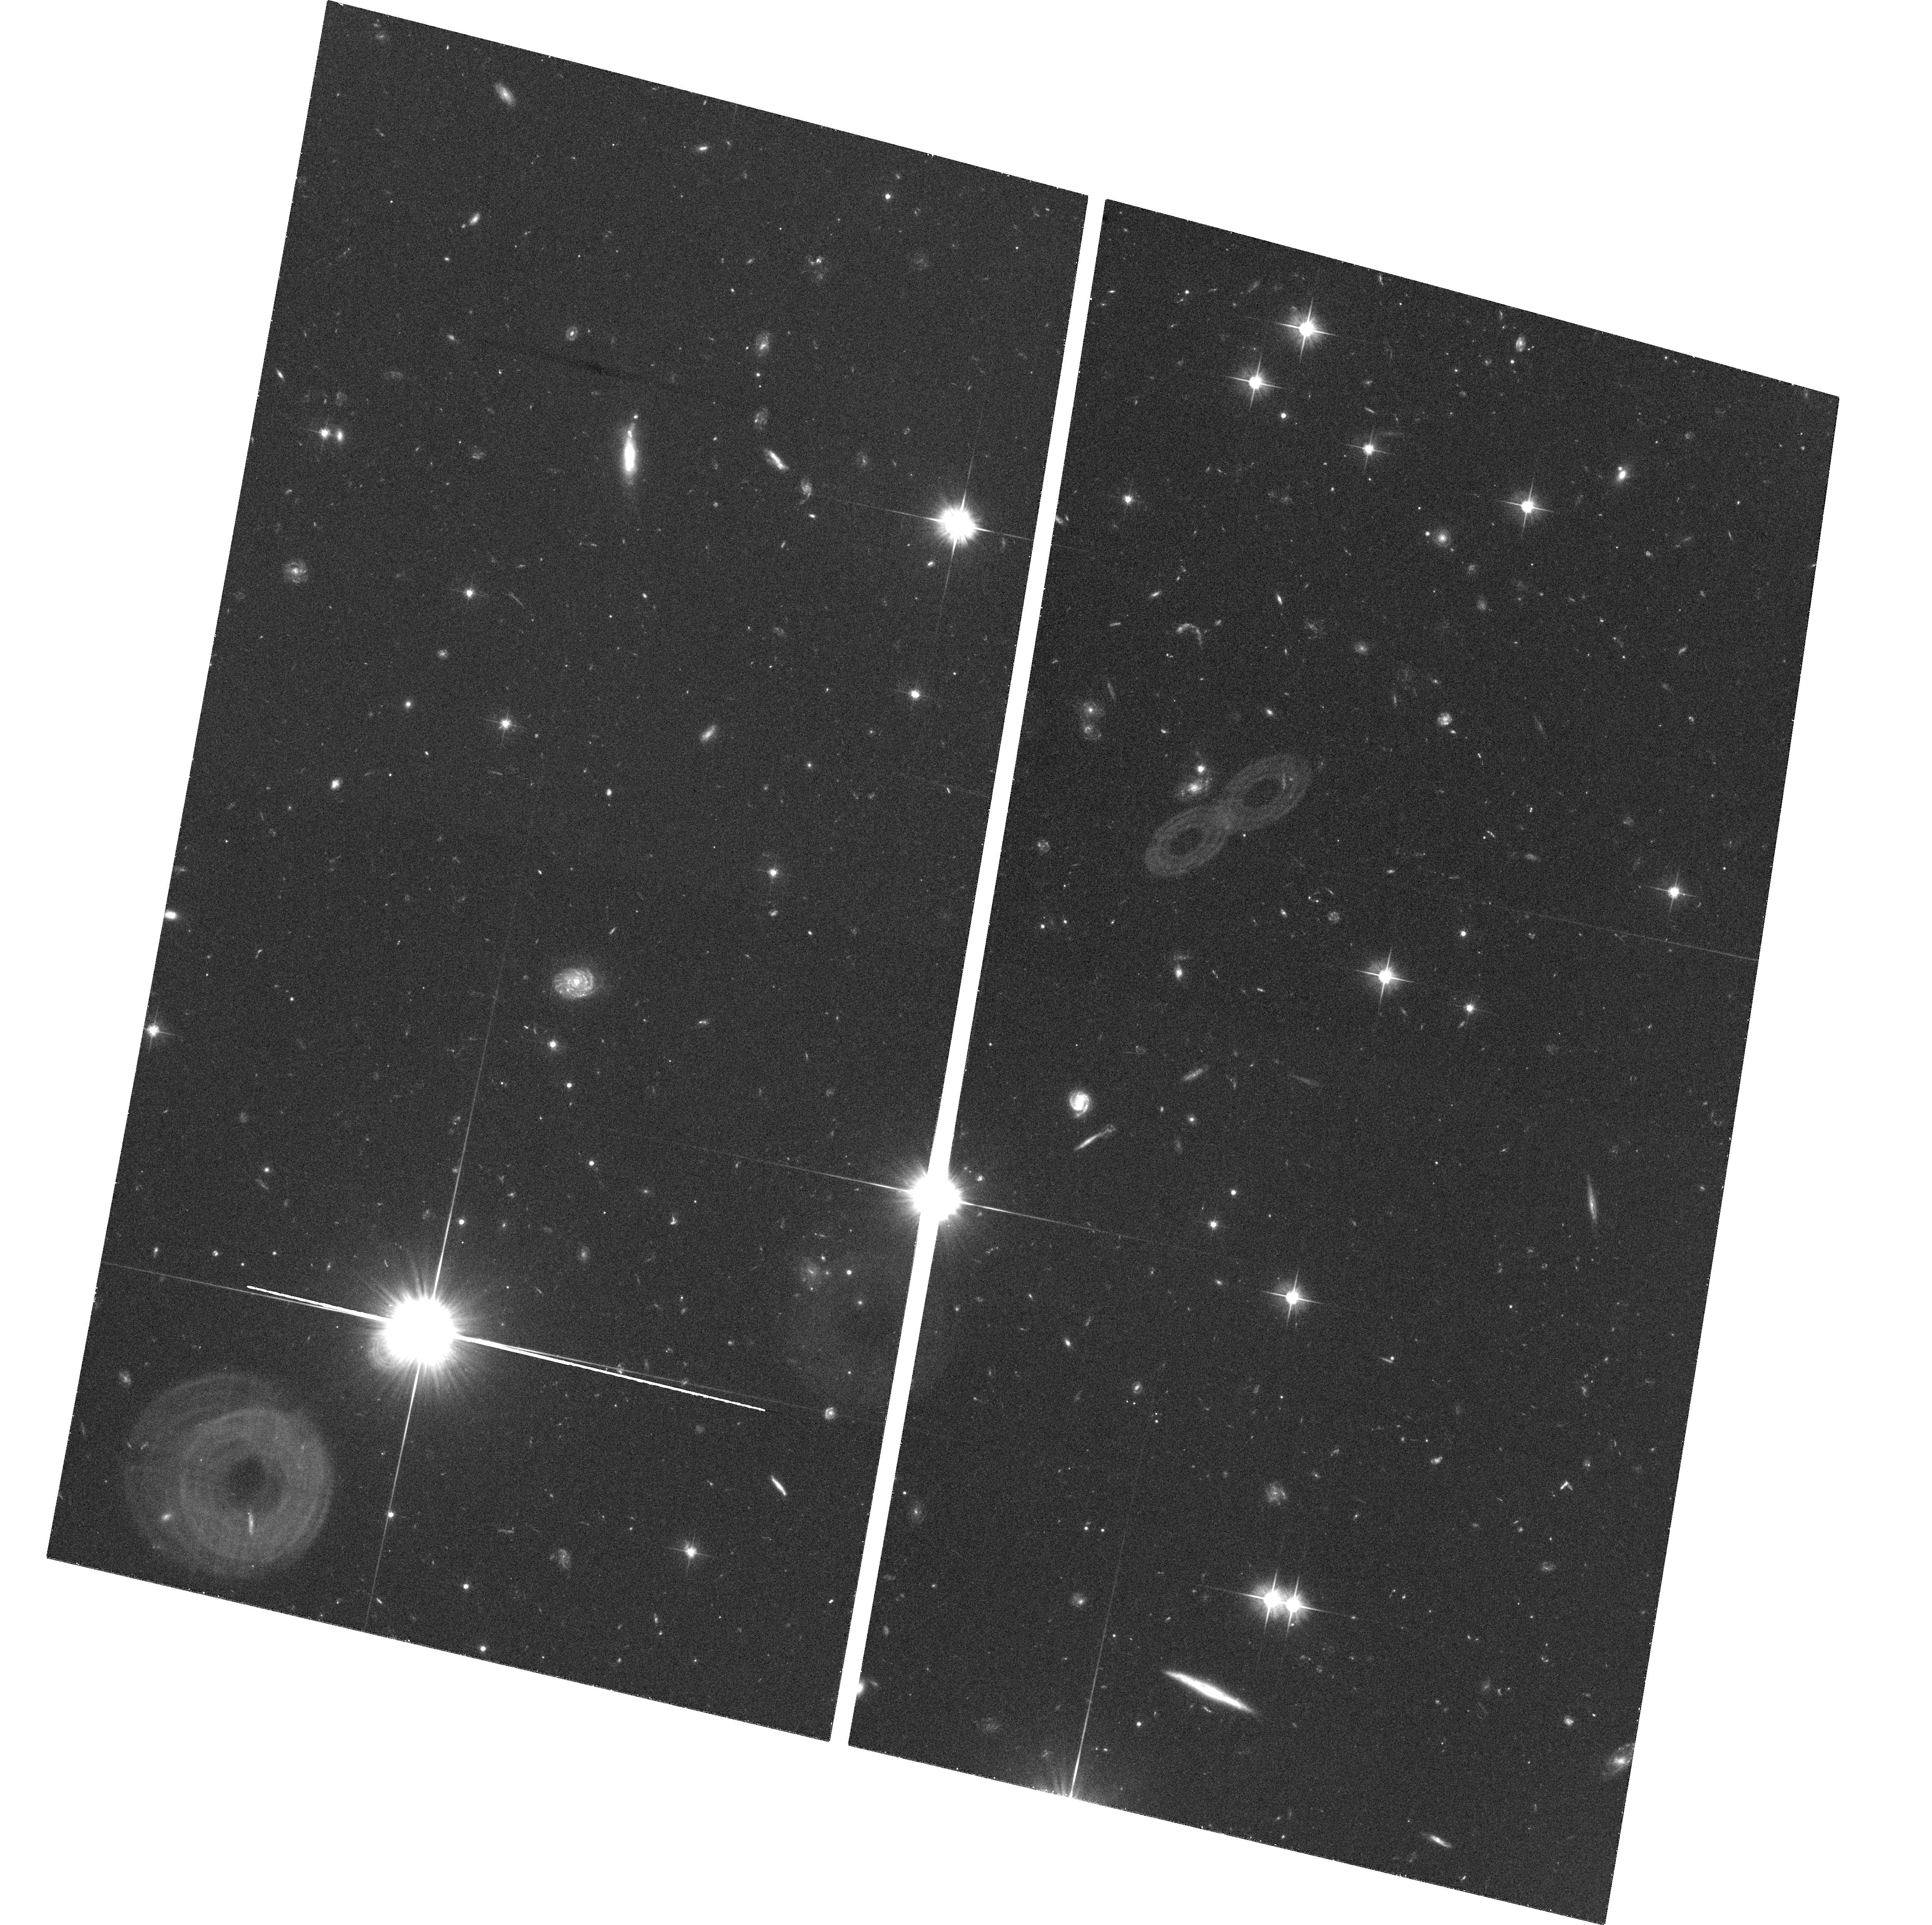
Target: PKS0458-02. Instrument: ACS/WFC. Filter: F606W. Exposure: 36 min. Observation ID: hst_10207_01_acs_wfc_f606w_j91z01

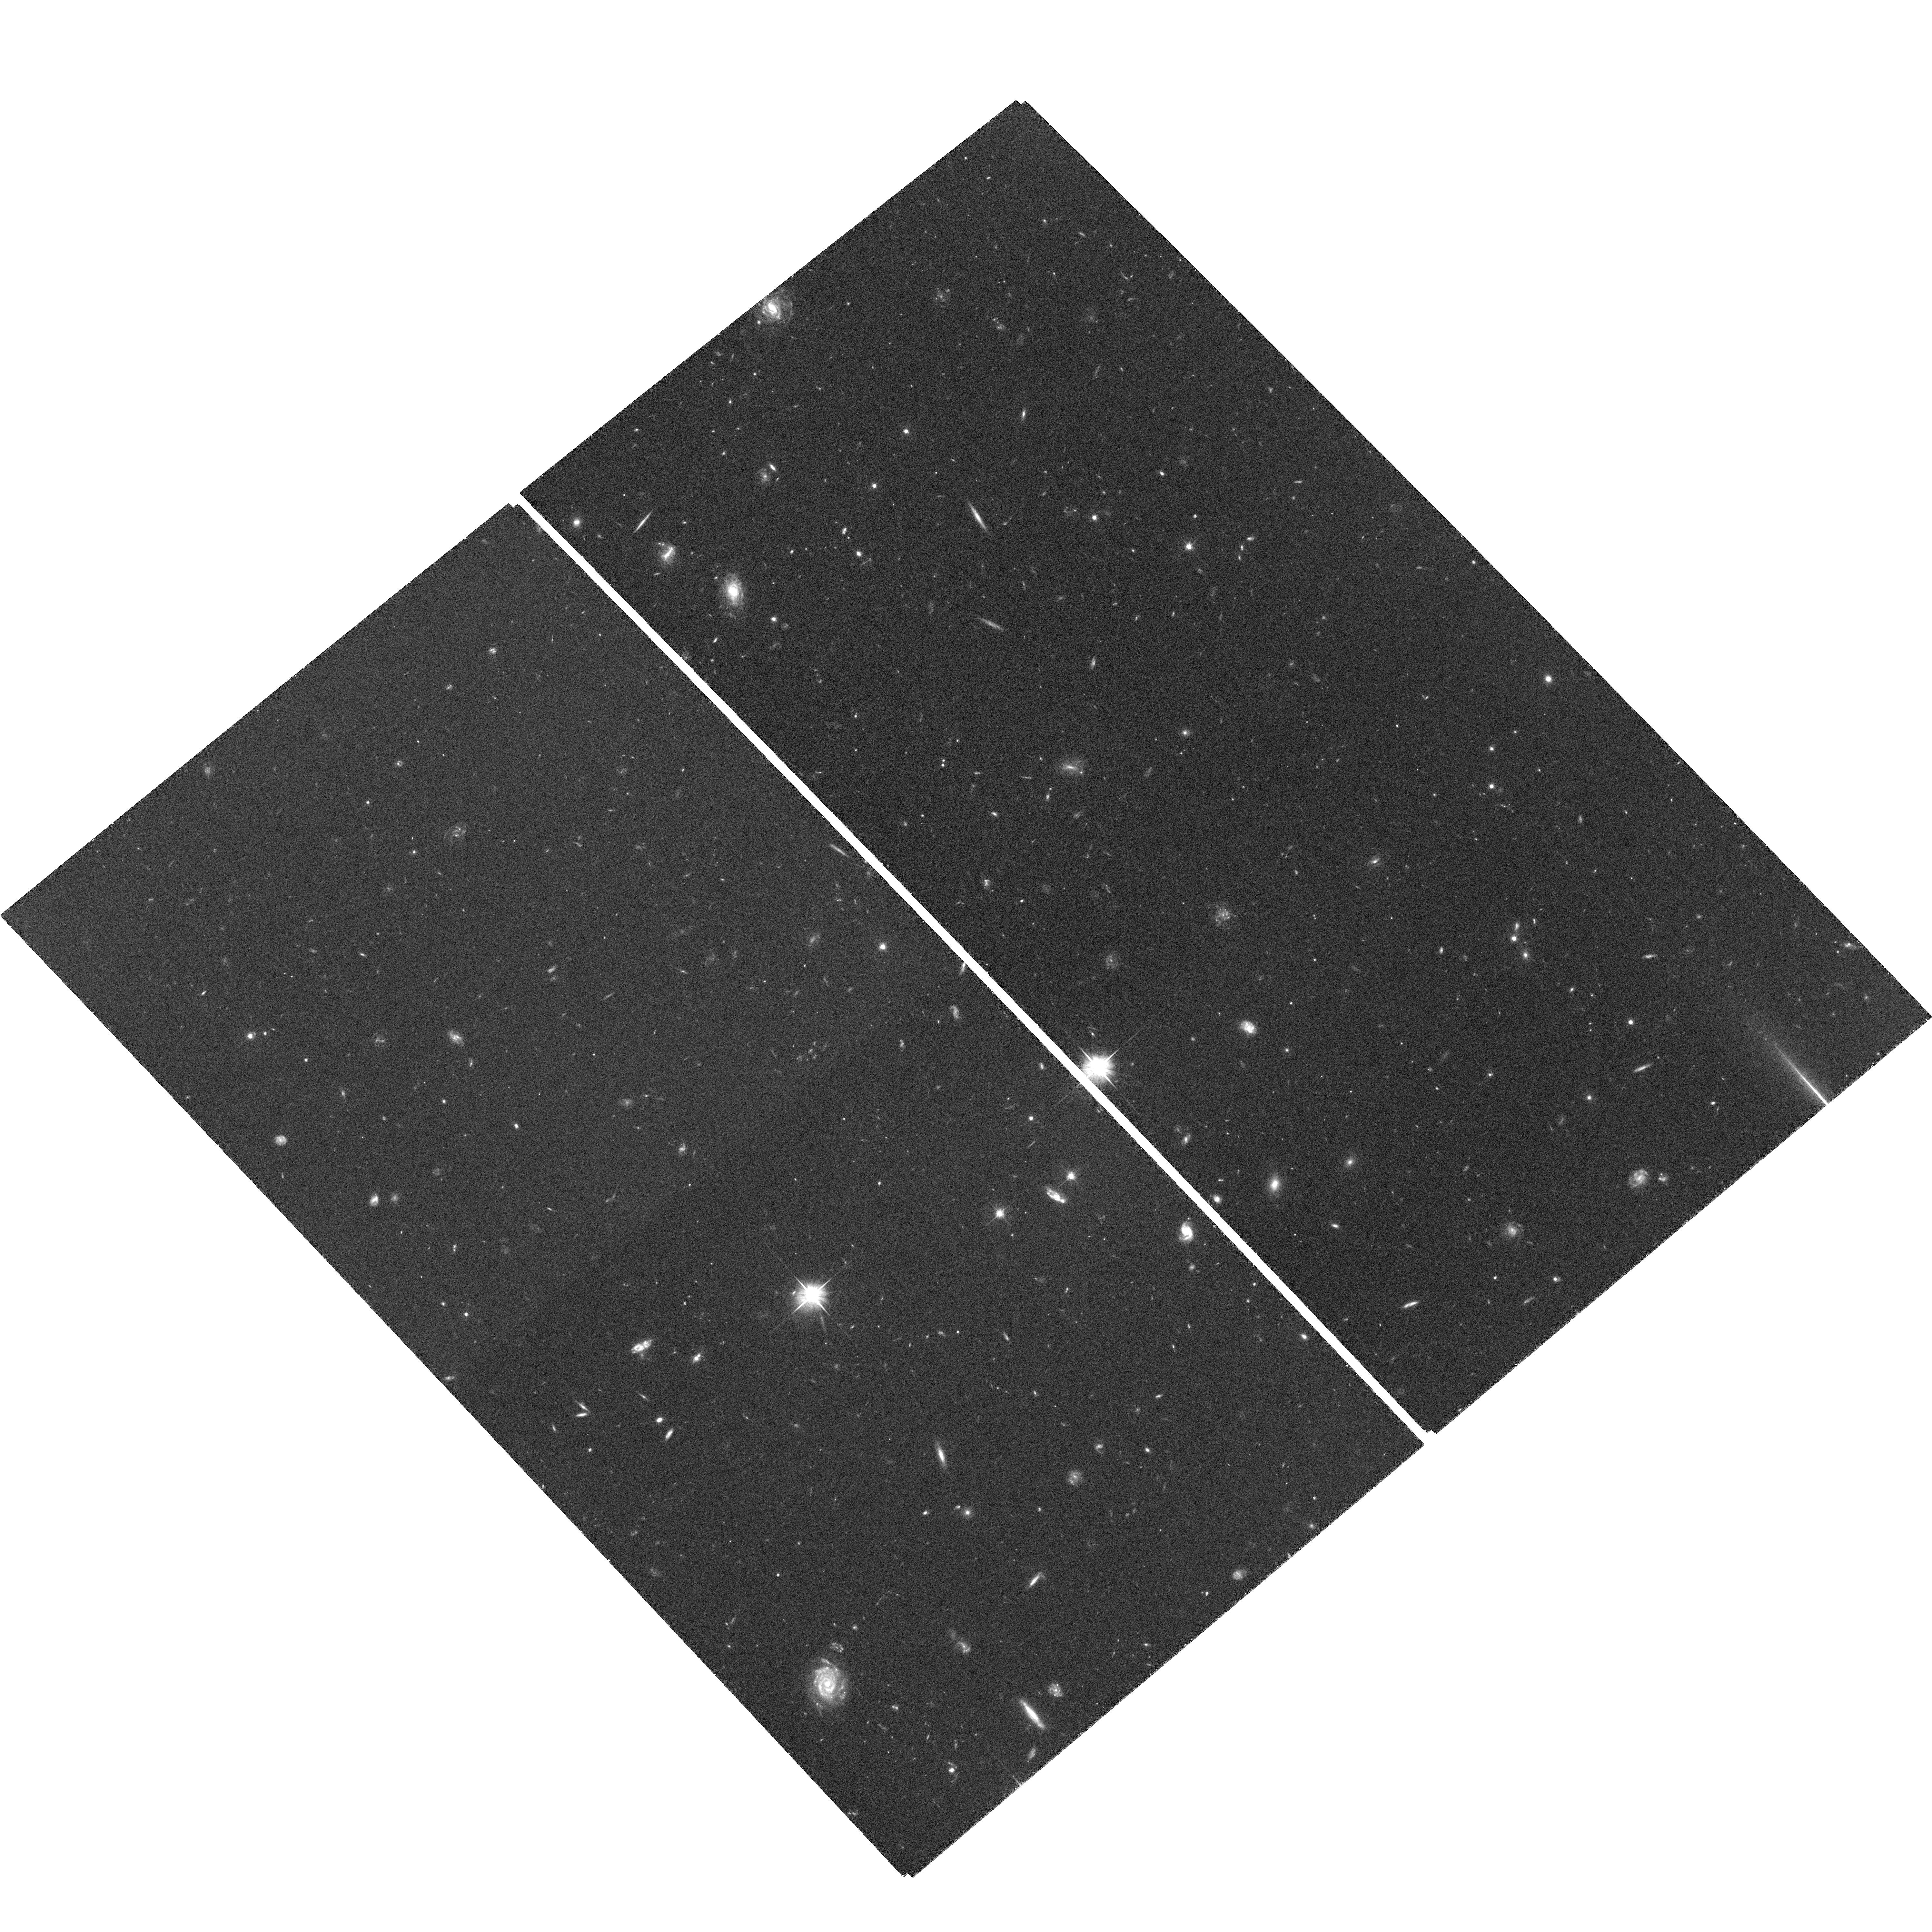
Target: PB3977. Instrument: ACS/WFC. Filter: F606W. Exposure: 1.2 h. Observation ID: hst_10207_05_acs_wfc_f606w_j91z05

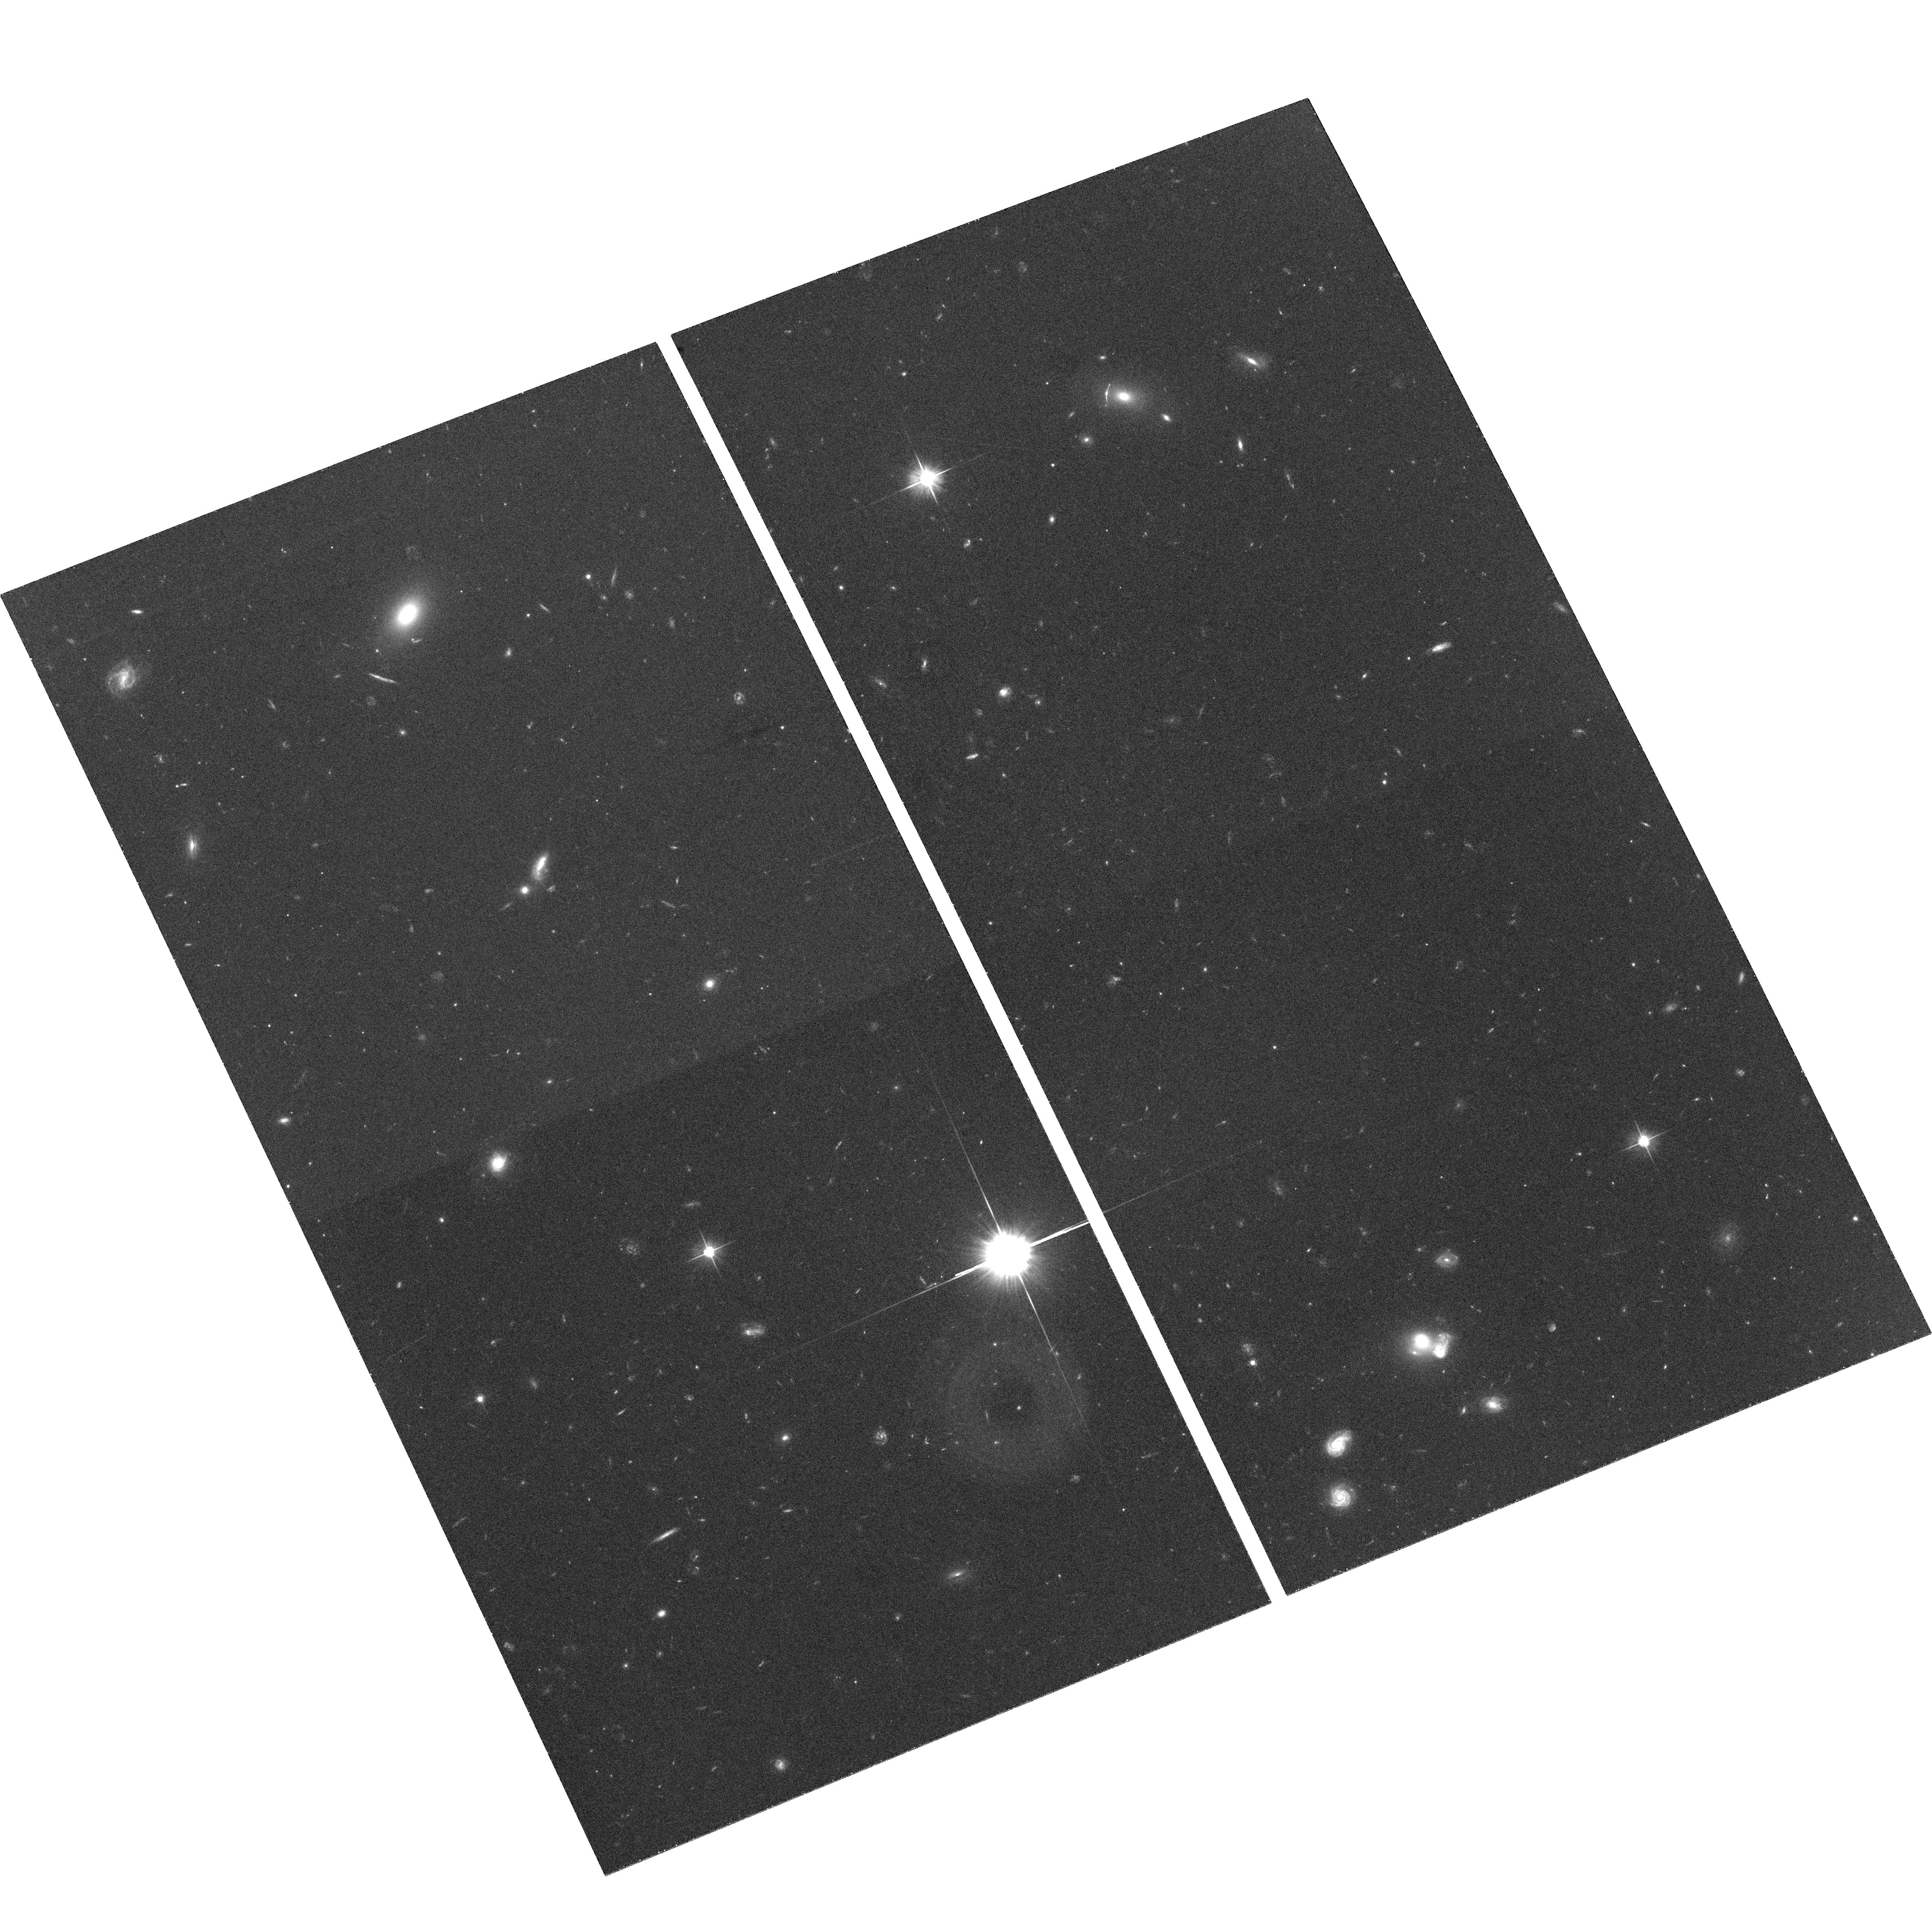
Target: PKS1157+014. Instrument: ACS/WFC. Filter: F606W. Exposure: 36 min. Observation ID: hst_10207_02_acs_wfc_f606w_j91z02

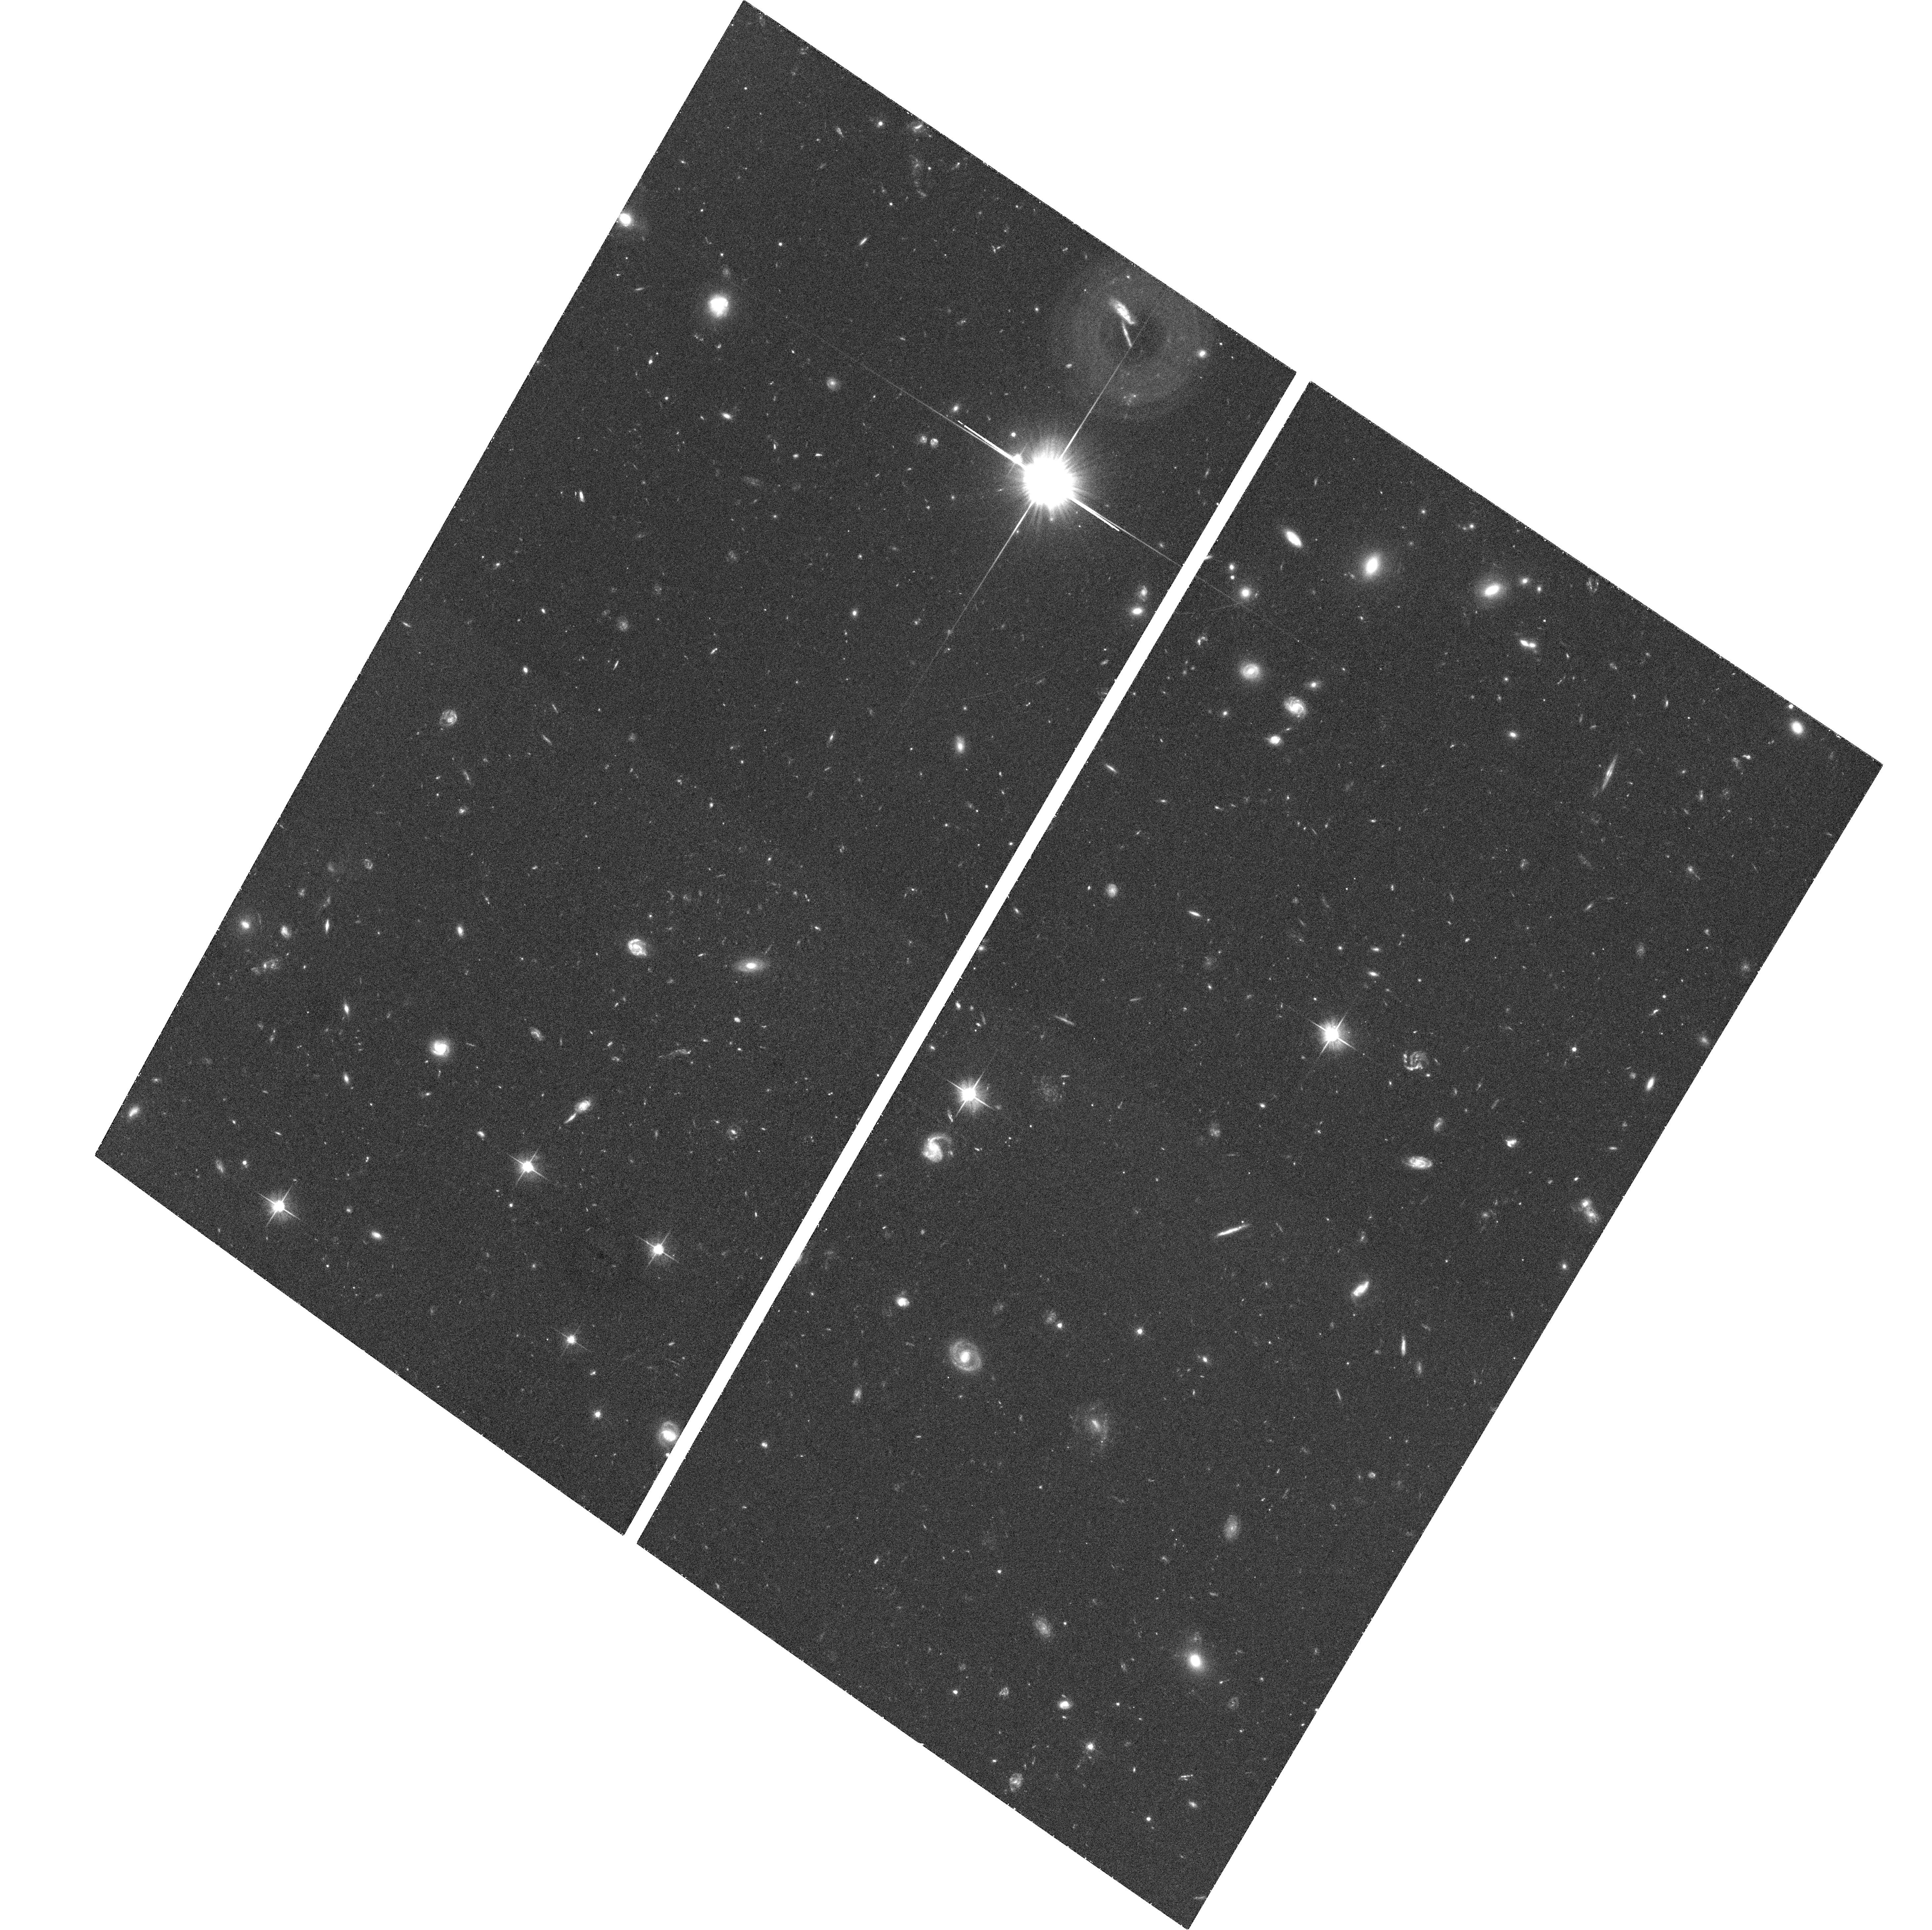
Target: Q2206-1958. Instrument: ACS/WFC. Filter: F606W. Exposure: 36 min. Observation ID: hst_10207_03_acs_wfc_f606w_j91z03

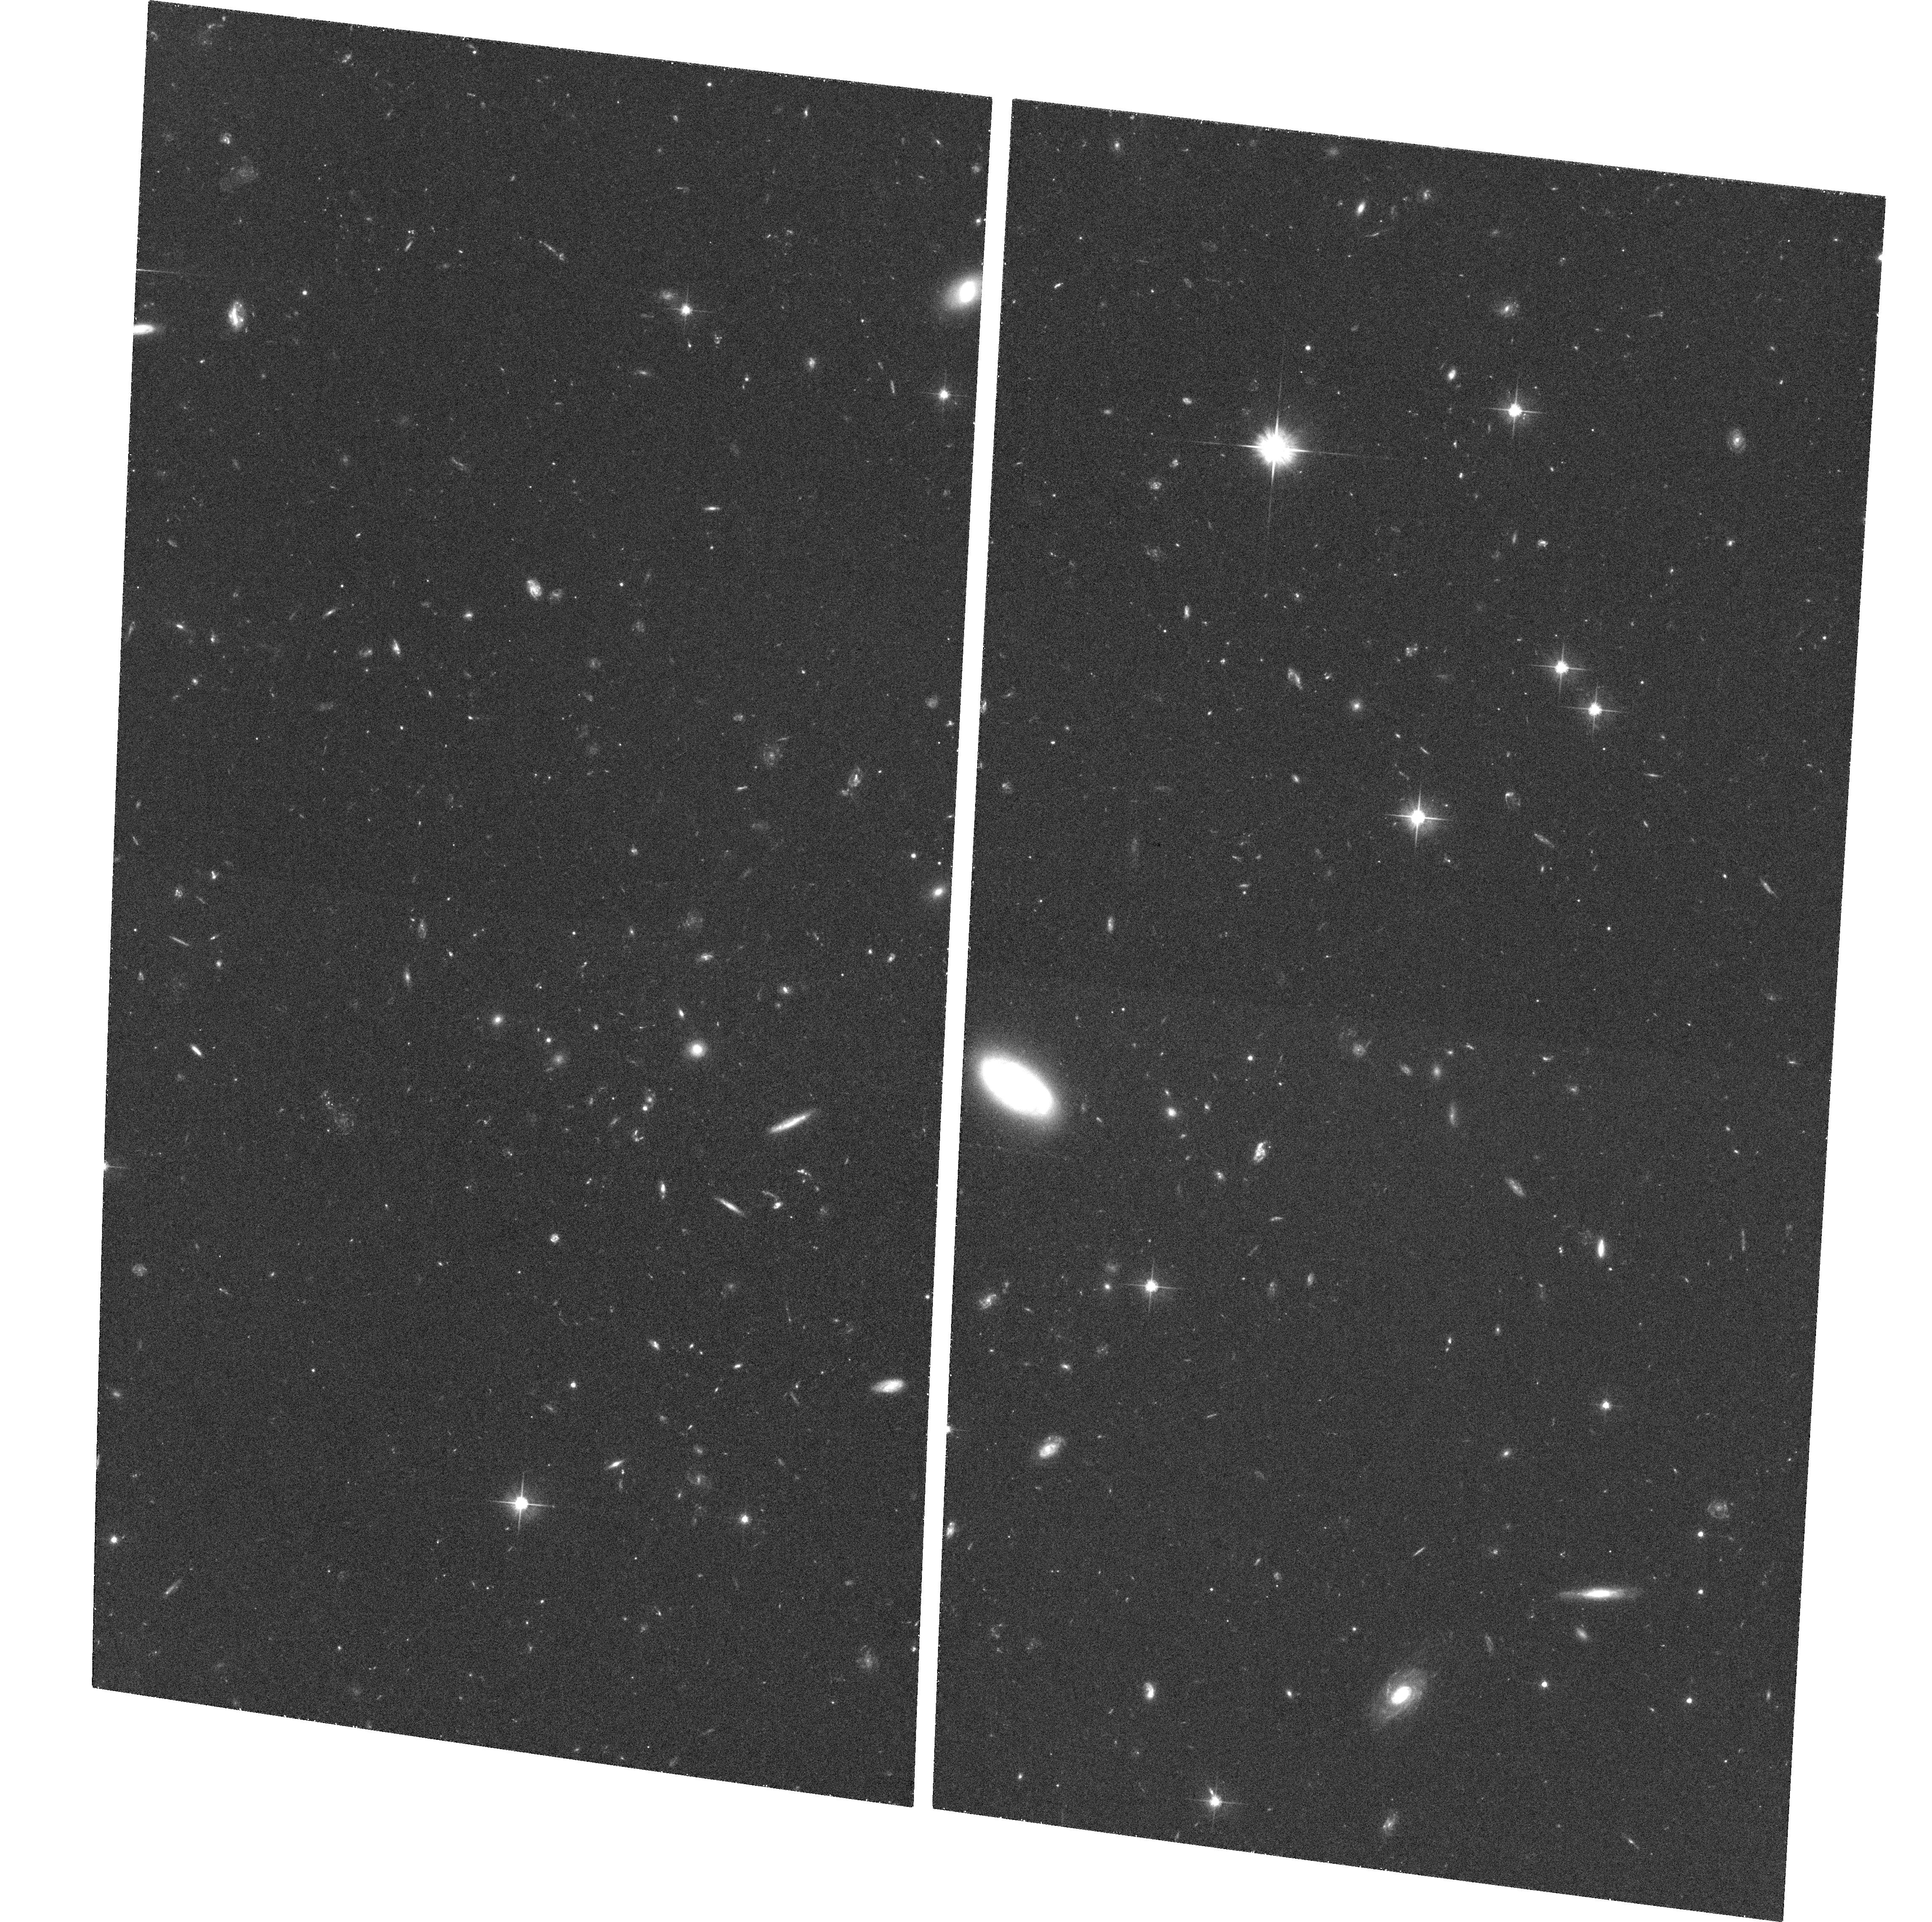
Target: Q2231-0015. Instrument: ACS/WFC. Filter: F606W. Exposure: 36 min. Observation ID: hst_10207_04_acs_wfc_f606w_j91z04

Star Formation in Damped Lya Galaxies: Testing the Connection with the Lyman Break Population (PI: Prochaska, Jason X.)

The principal challenge of damped Lya (DLA) research is to identify and study the stellar components of these galaxies. Although two decades of absorption-line research has yielded the HI gas content, metallicity, velocity fields, molecular and dust content of these galaxies only a handful have been studied in emission. Therefore, it has been very difficult to compare the DLA galaxies with the successful surveys of high z galaxies discovered in emission (e.g. Lyman break galaxies; LBG). This is particulary important given that DLA systems are the probable precursors to galaxies like the Milky Way. Because the DLA systems are identified toward bright background quasars, deep observations at high spatial resolution with astable PSF are essential and only HST provides the observing capability. Recently, two major advances have greatly enhanced the prospects for measuring emission from DLA host galaxies: (1) we have developed a new spectroscopic technique for inferring the star formation rates (SFR) of the DLA which enables one to pre-select the brightest candidates; (2) the high spatial resolution and sensitivity of the ACS represents a major improvement over previous capabilities. We will obtain deep V-band images with the ACS of 5 high z DLA with the highest inferred apparent optical magnitudes. The complete survey will offer a robust satistical analysis of: (a) the extent and morphology of the DLA star forming regions; (b) the likelihood that the DLA and LBG correspond to the same population of protogalaxies; (c) a test of the protogalactic clump models favored by CDM cosmology. We emphasize this program will offer a major advance over all previous studies. Finally, we will complement these HST observations with an extensive observing campaign (IFU spectroscopy and deep IR imaging) on the Keck, VLT, and Magellan telescopes to provide the most extensive dataset yet on the physical properties of high z DLA.